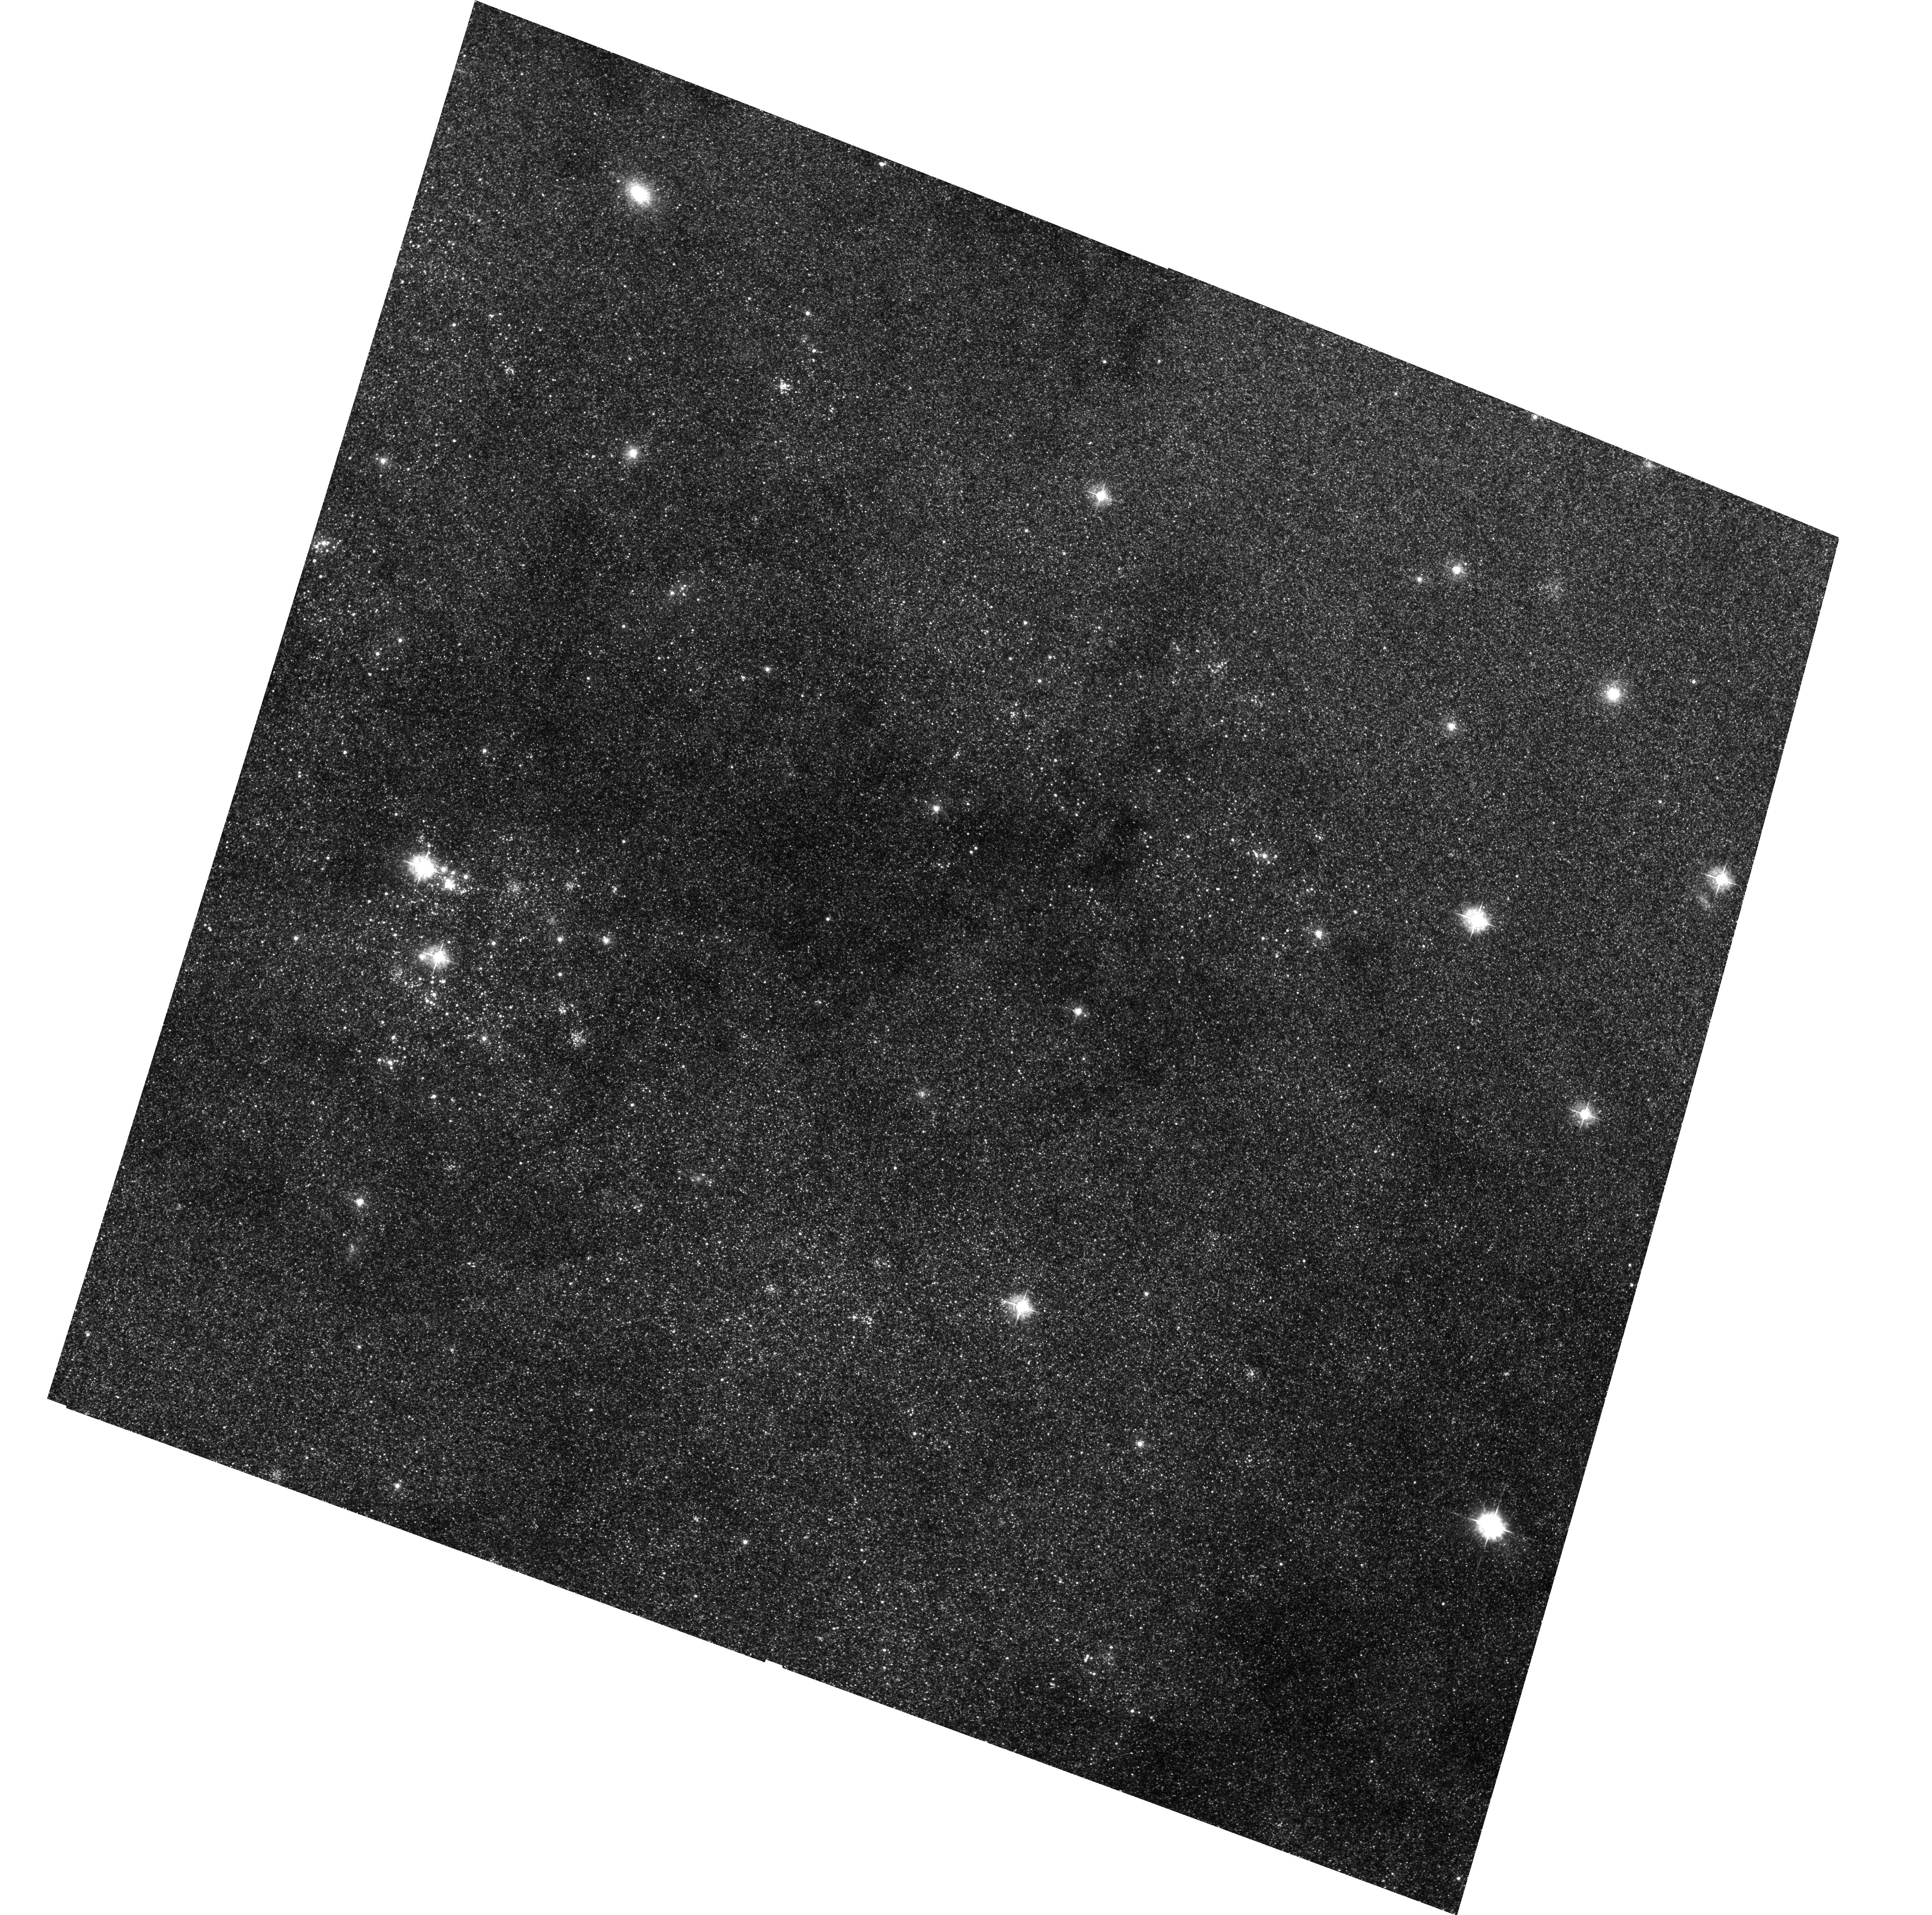
Target: M31-T6
Instrument: ACS/WFC
Filter: F435W
Exposure: 1.2 h
Observation ID: hst_9087_11_acs_wfc_f435w_j6d511

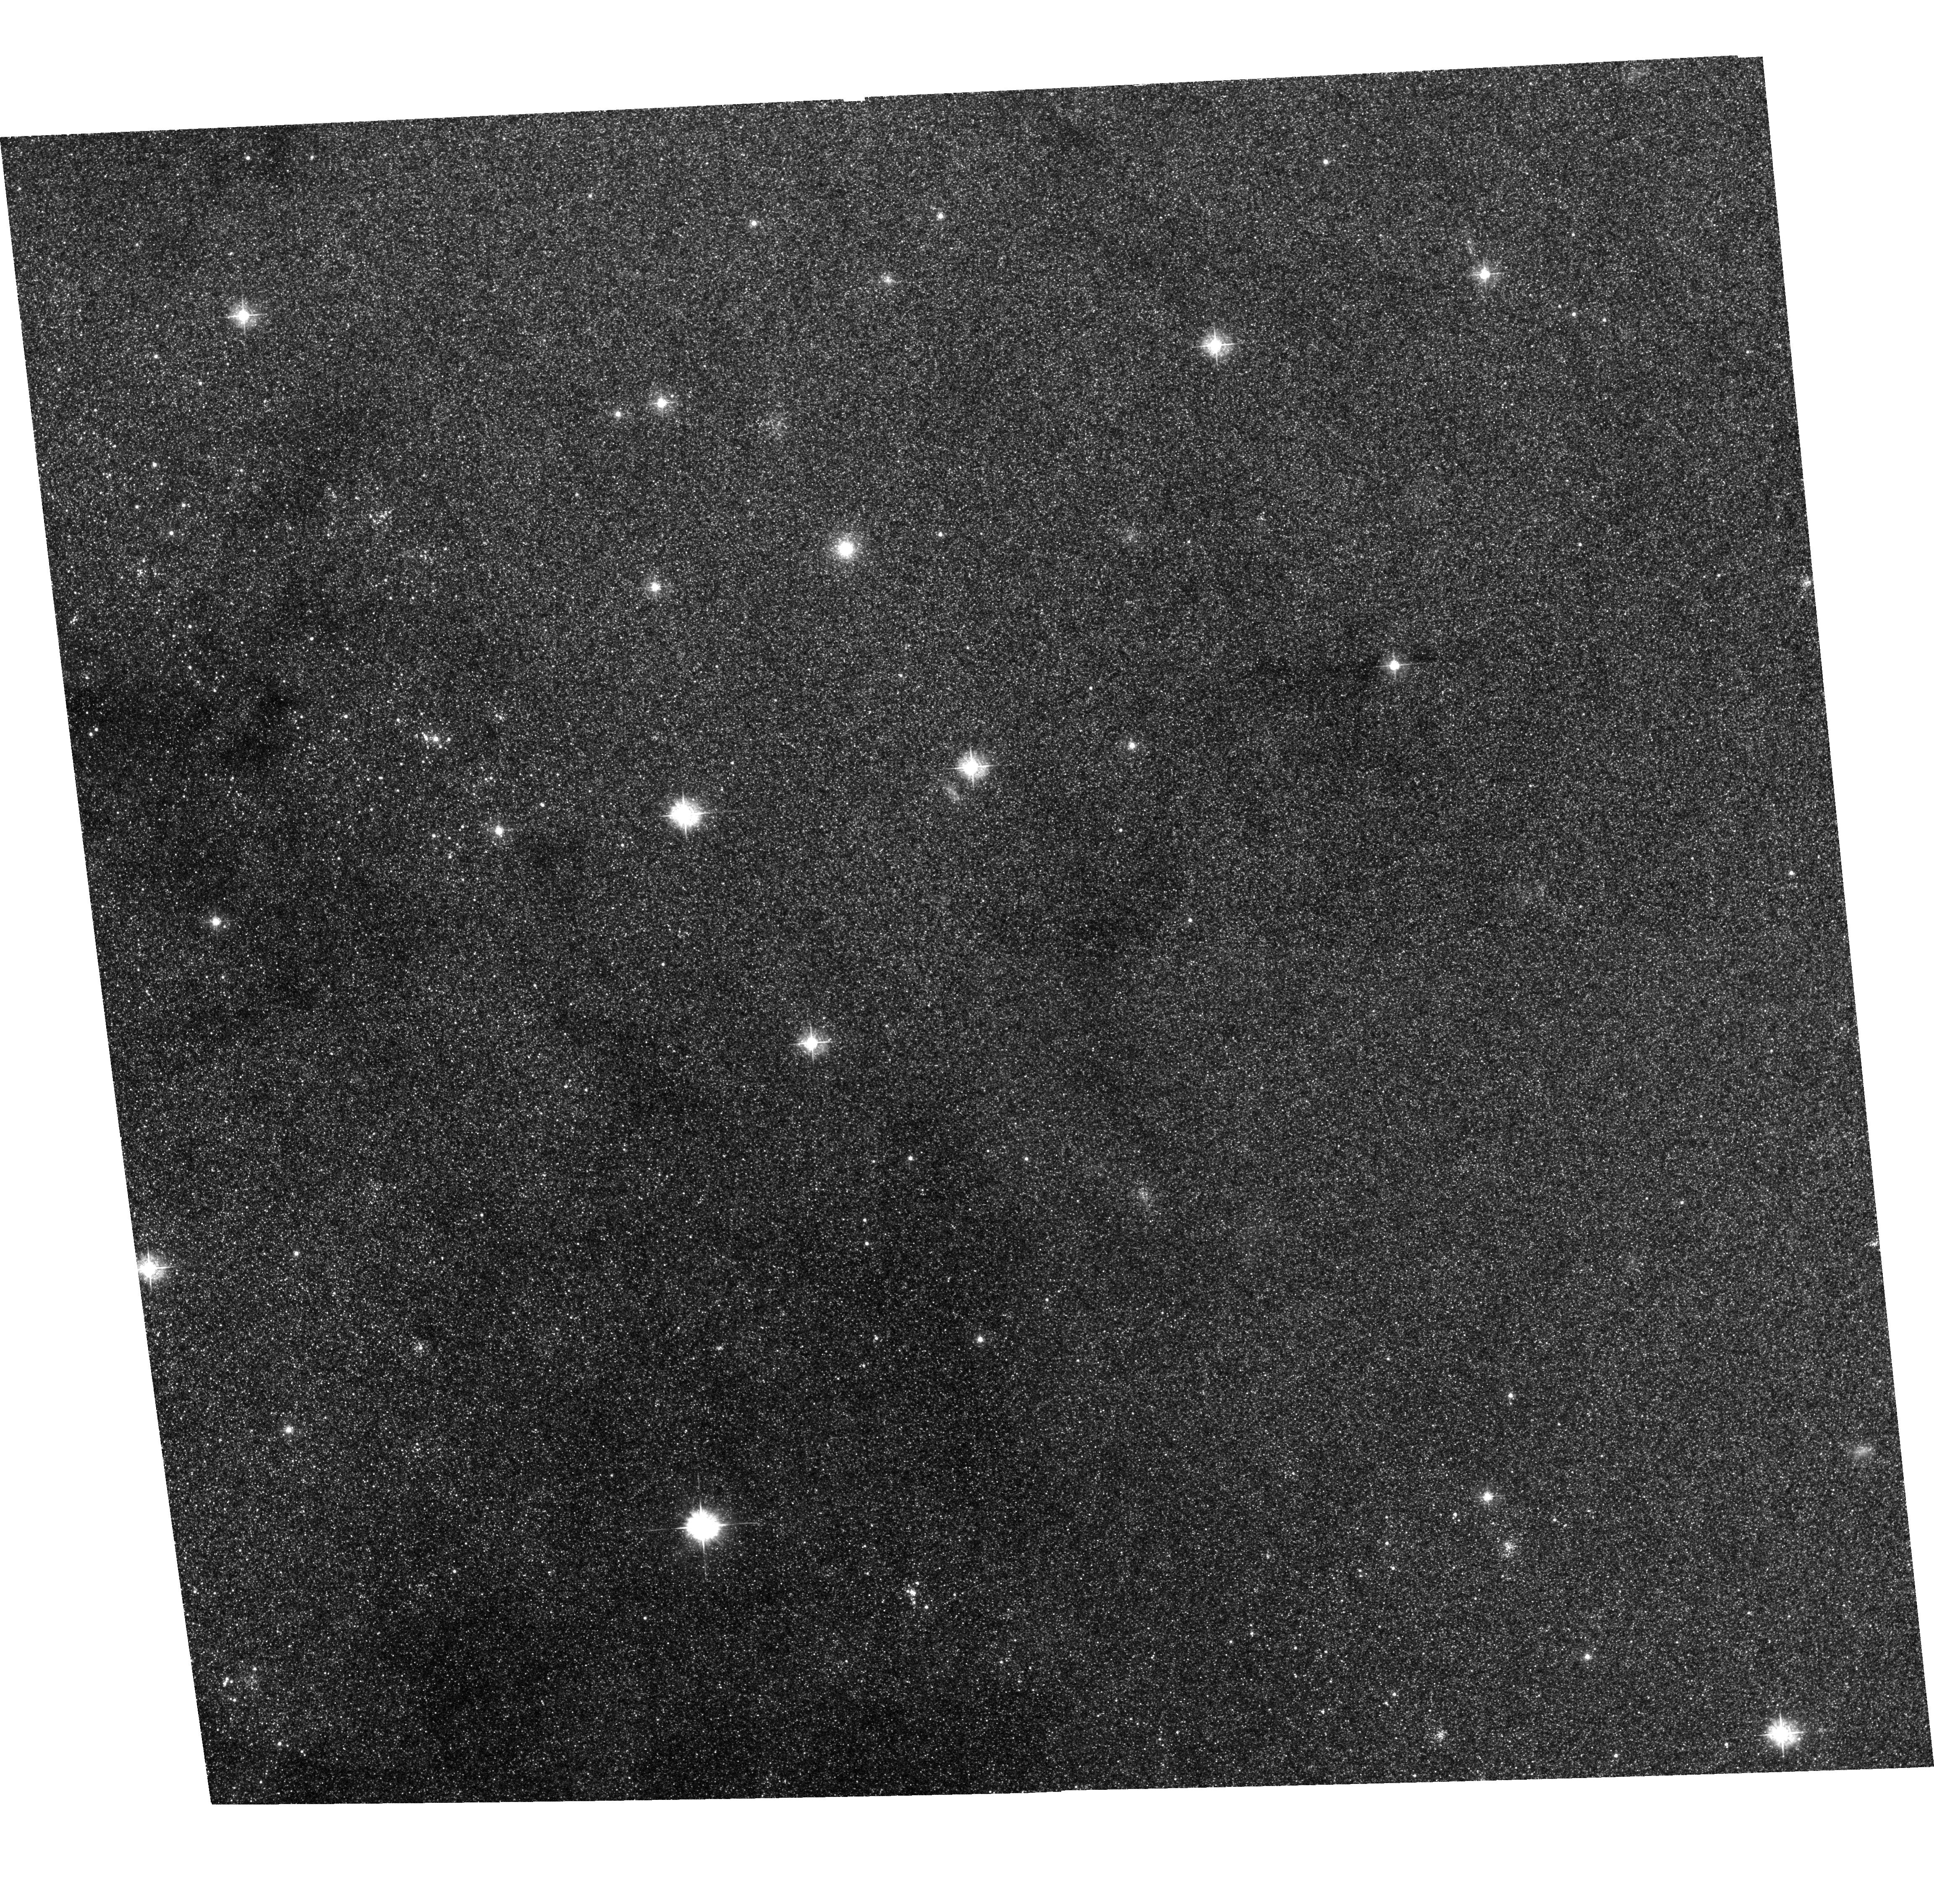
Target: M31-T5
Instrument: ACS/WFC
Filter: F435W
Exposure: 1.2 h
Observation ID: hst_9087_10_acs_wfc_f435w_j6d510

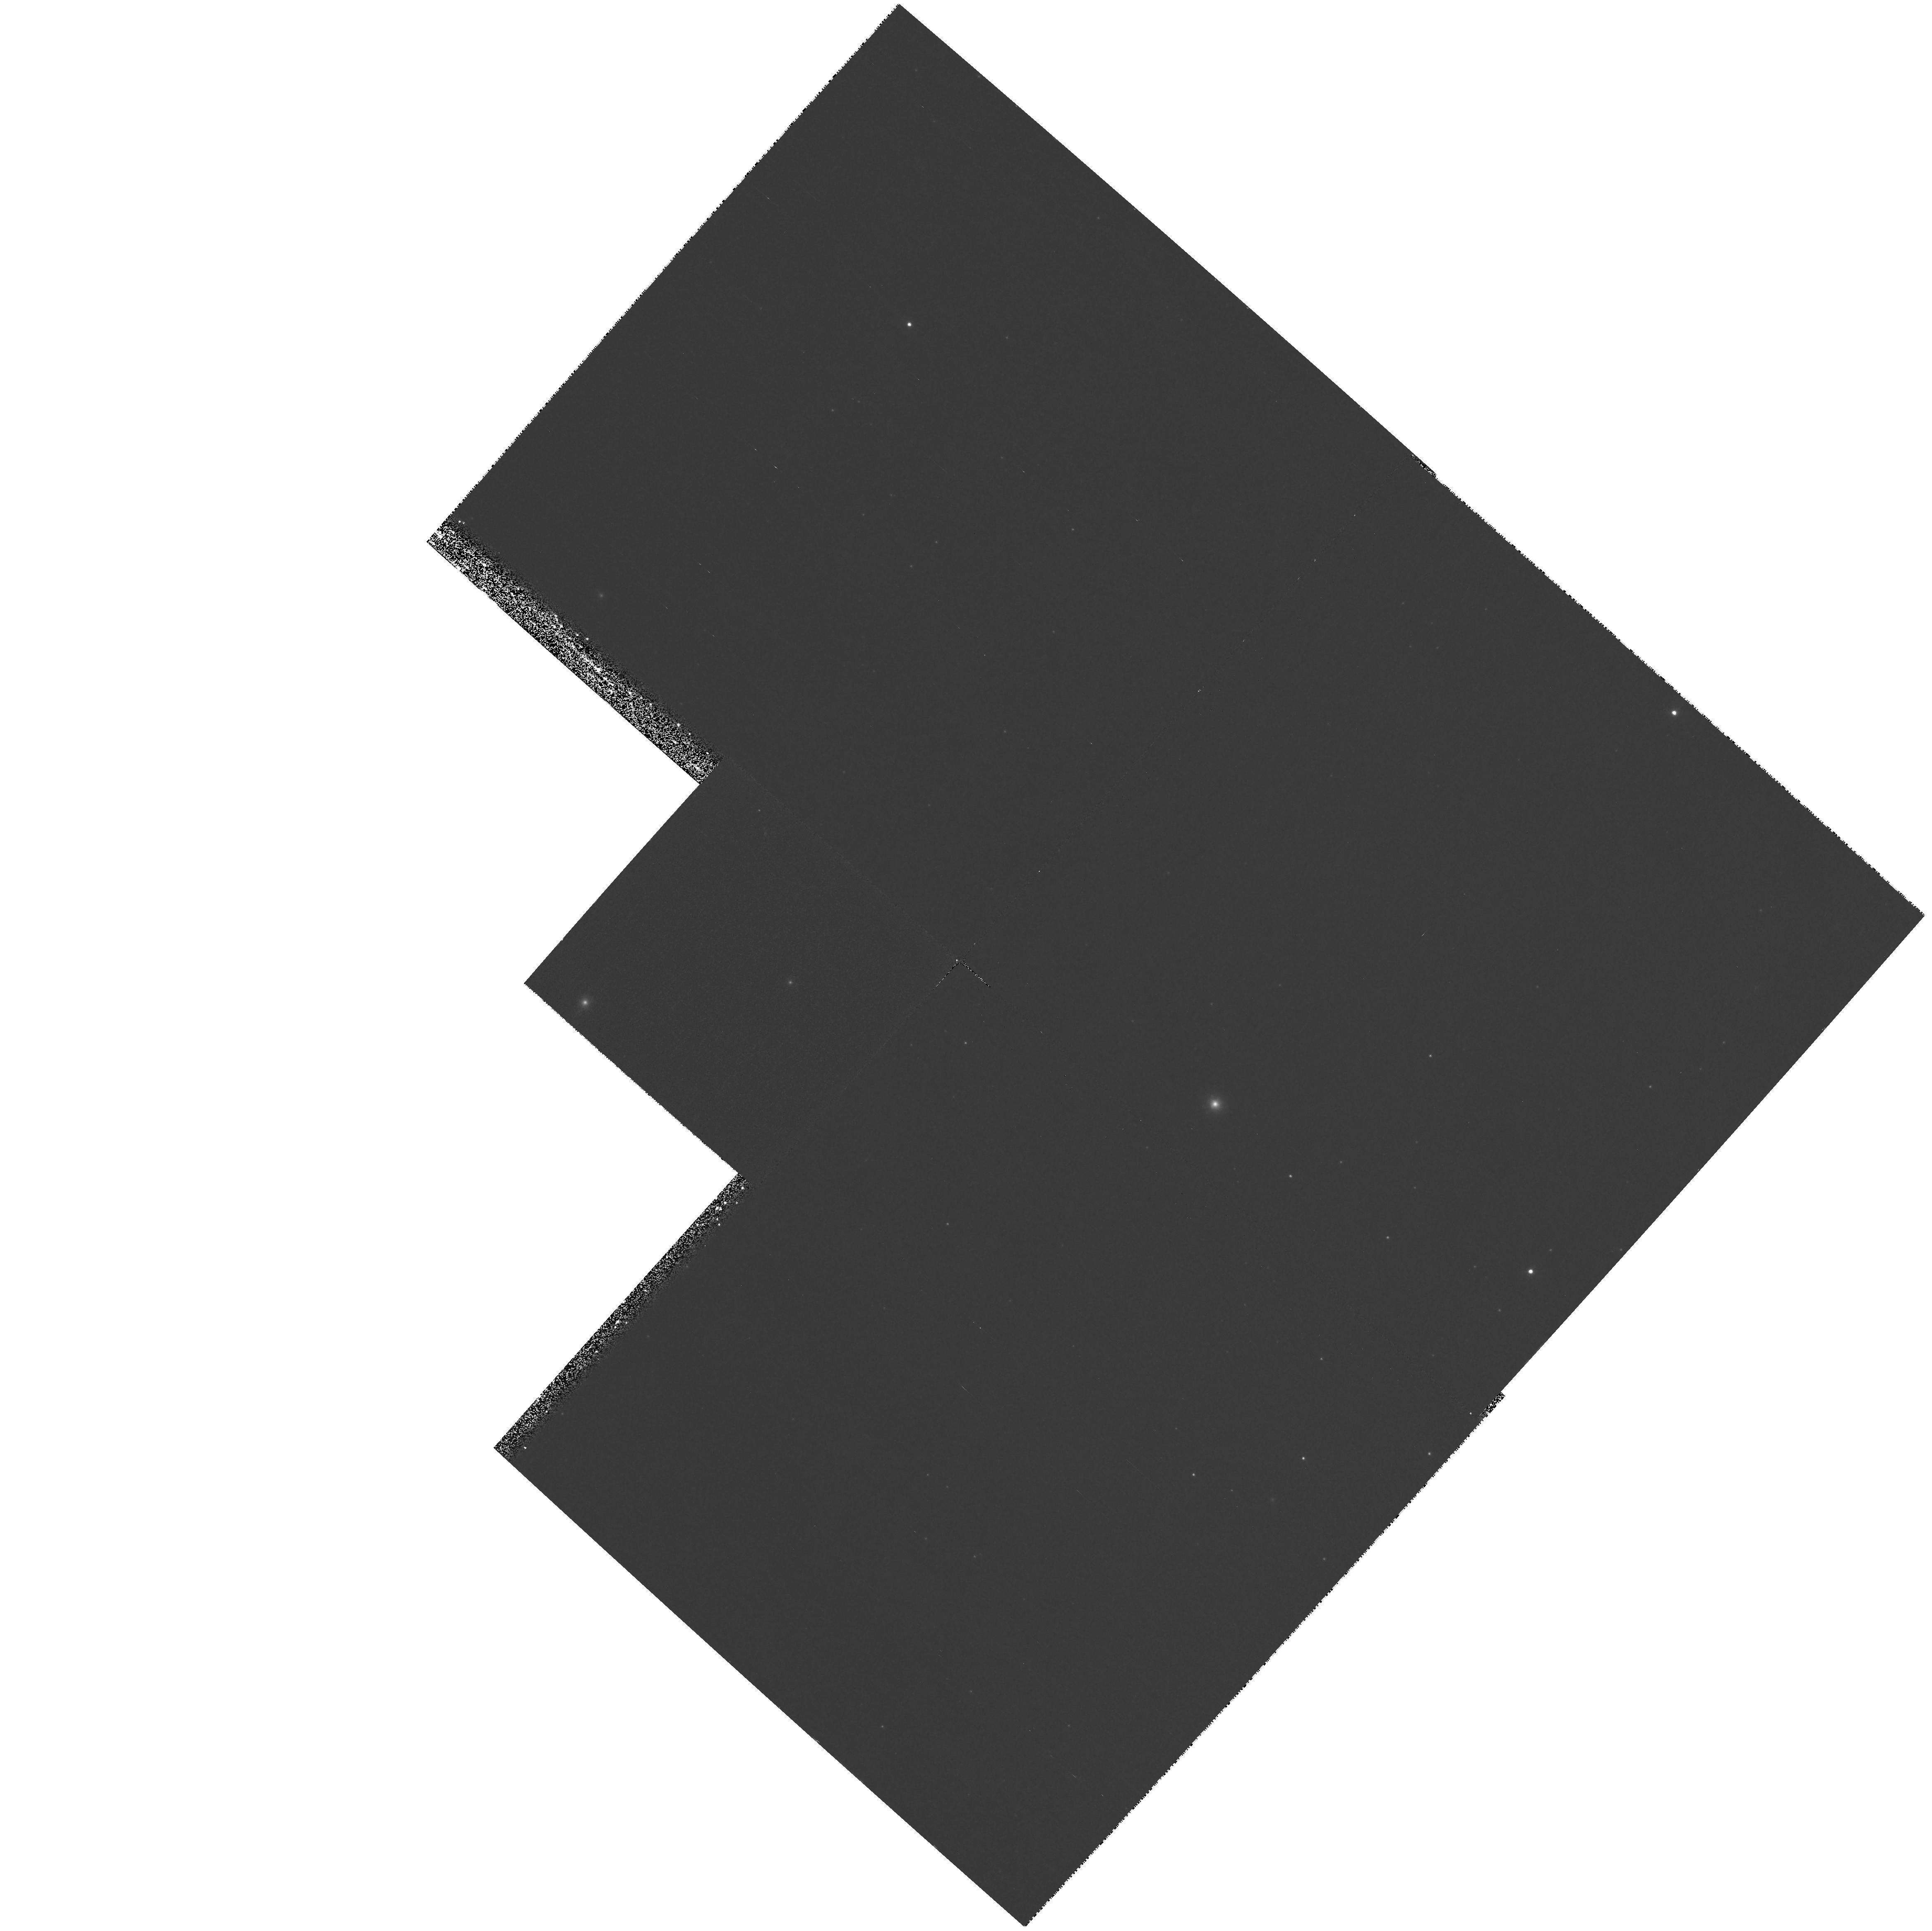
Target: M31-T2
Instrument: WFPC2/PC
Filter: F336W
Exposure: 1.1 h
Observation ID: hst_9087_04_wfpc2_pc_f336w_u6d504

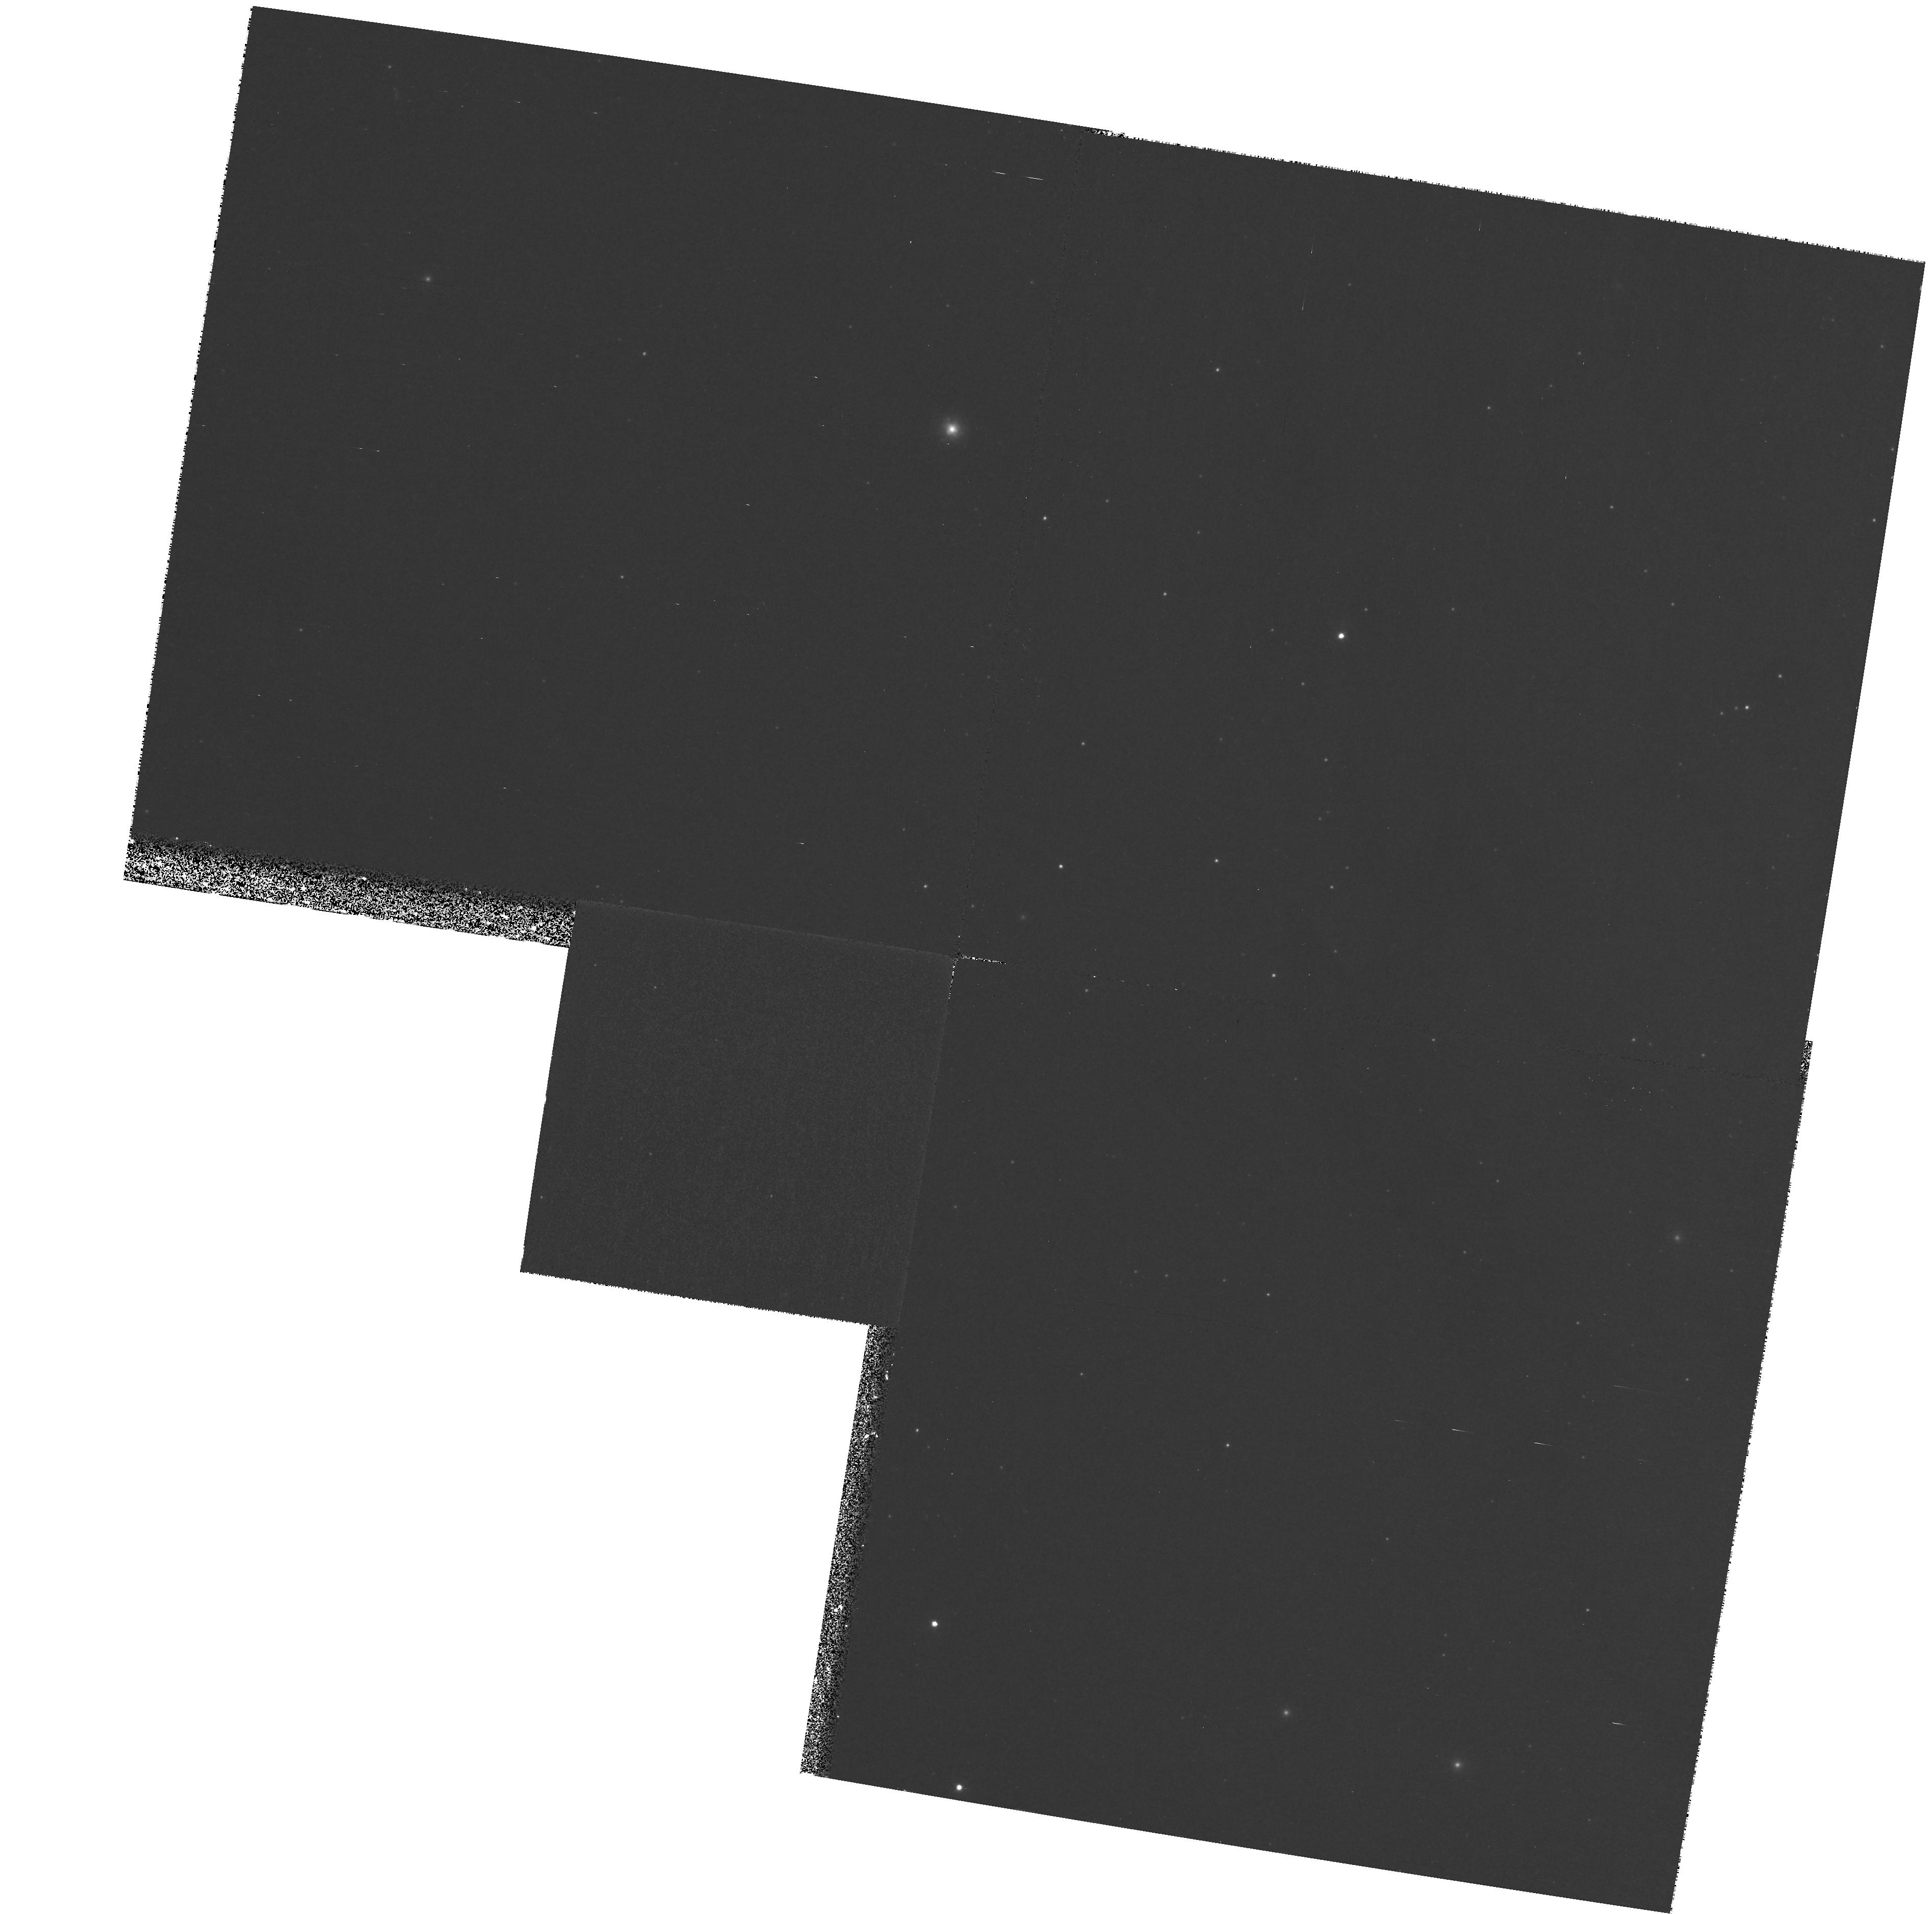
Target: M31-T3
Instrument: WFPC2/PC
Filter: F336W
Exposure: 1.1 h
Observation ID: hst_9087_05_wfpc2_pc_f336w_u6d505

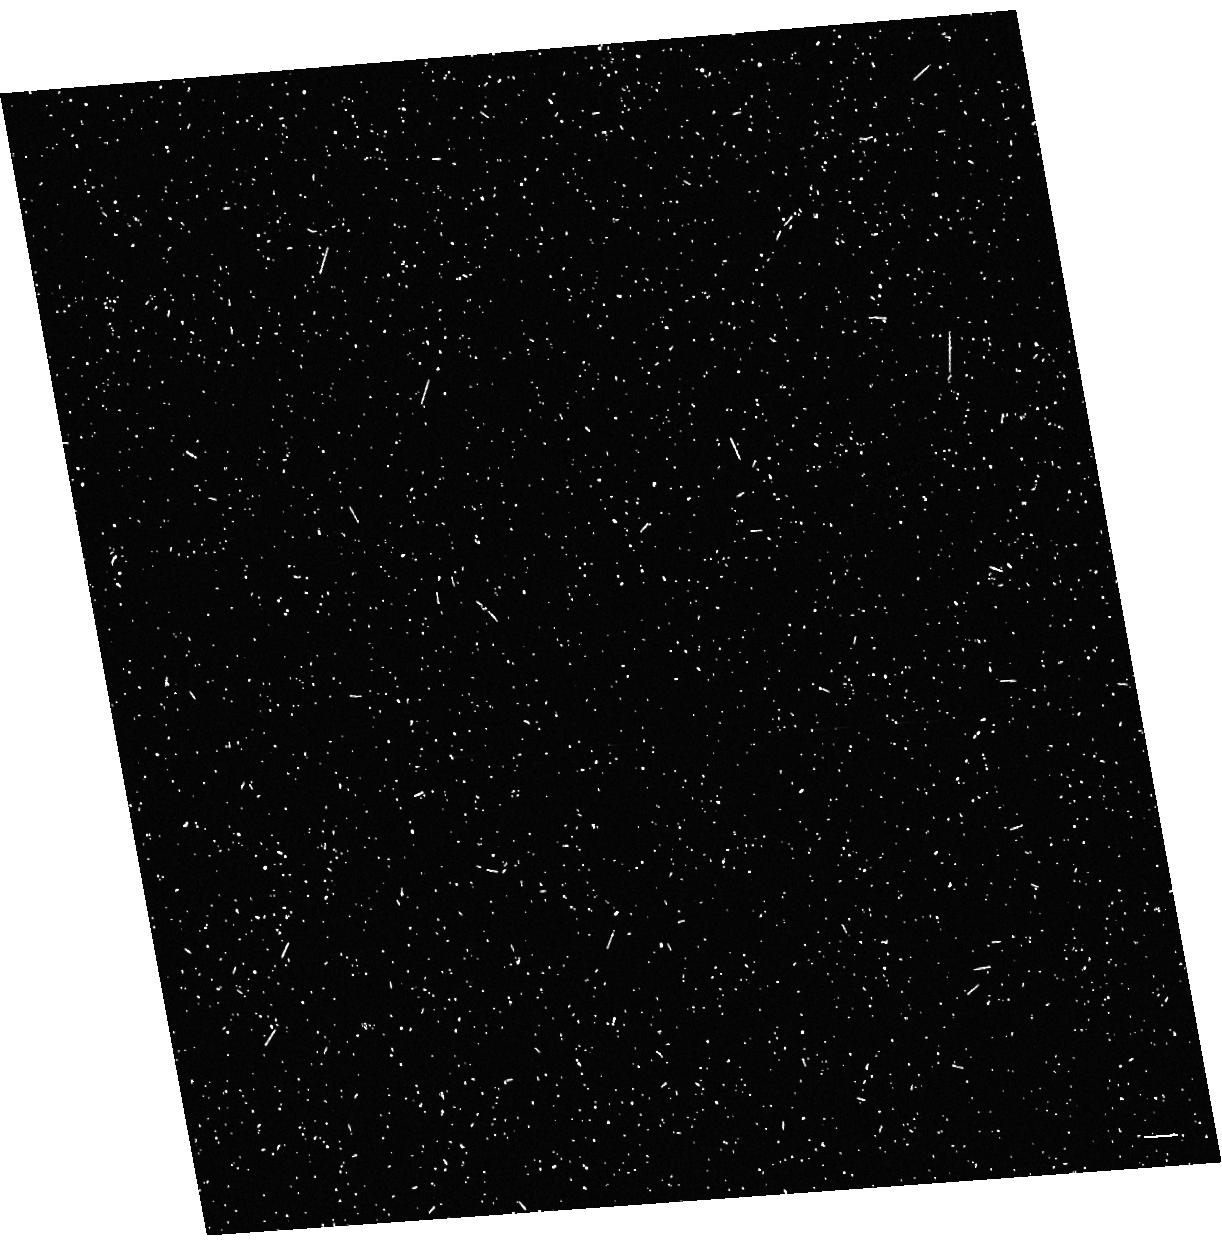
Target: field at RA 10.478°, Dec 40.947°
Instrument: ACS/HRC
Filter: F220W
Exposure: 7 min
Observation ID: hst_9087_10_acs_hrc_f220w_j6d510

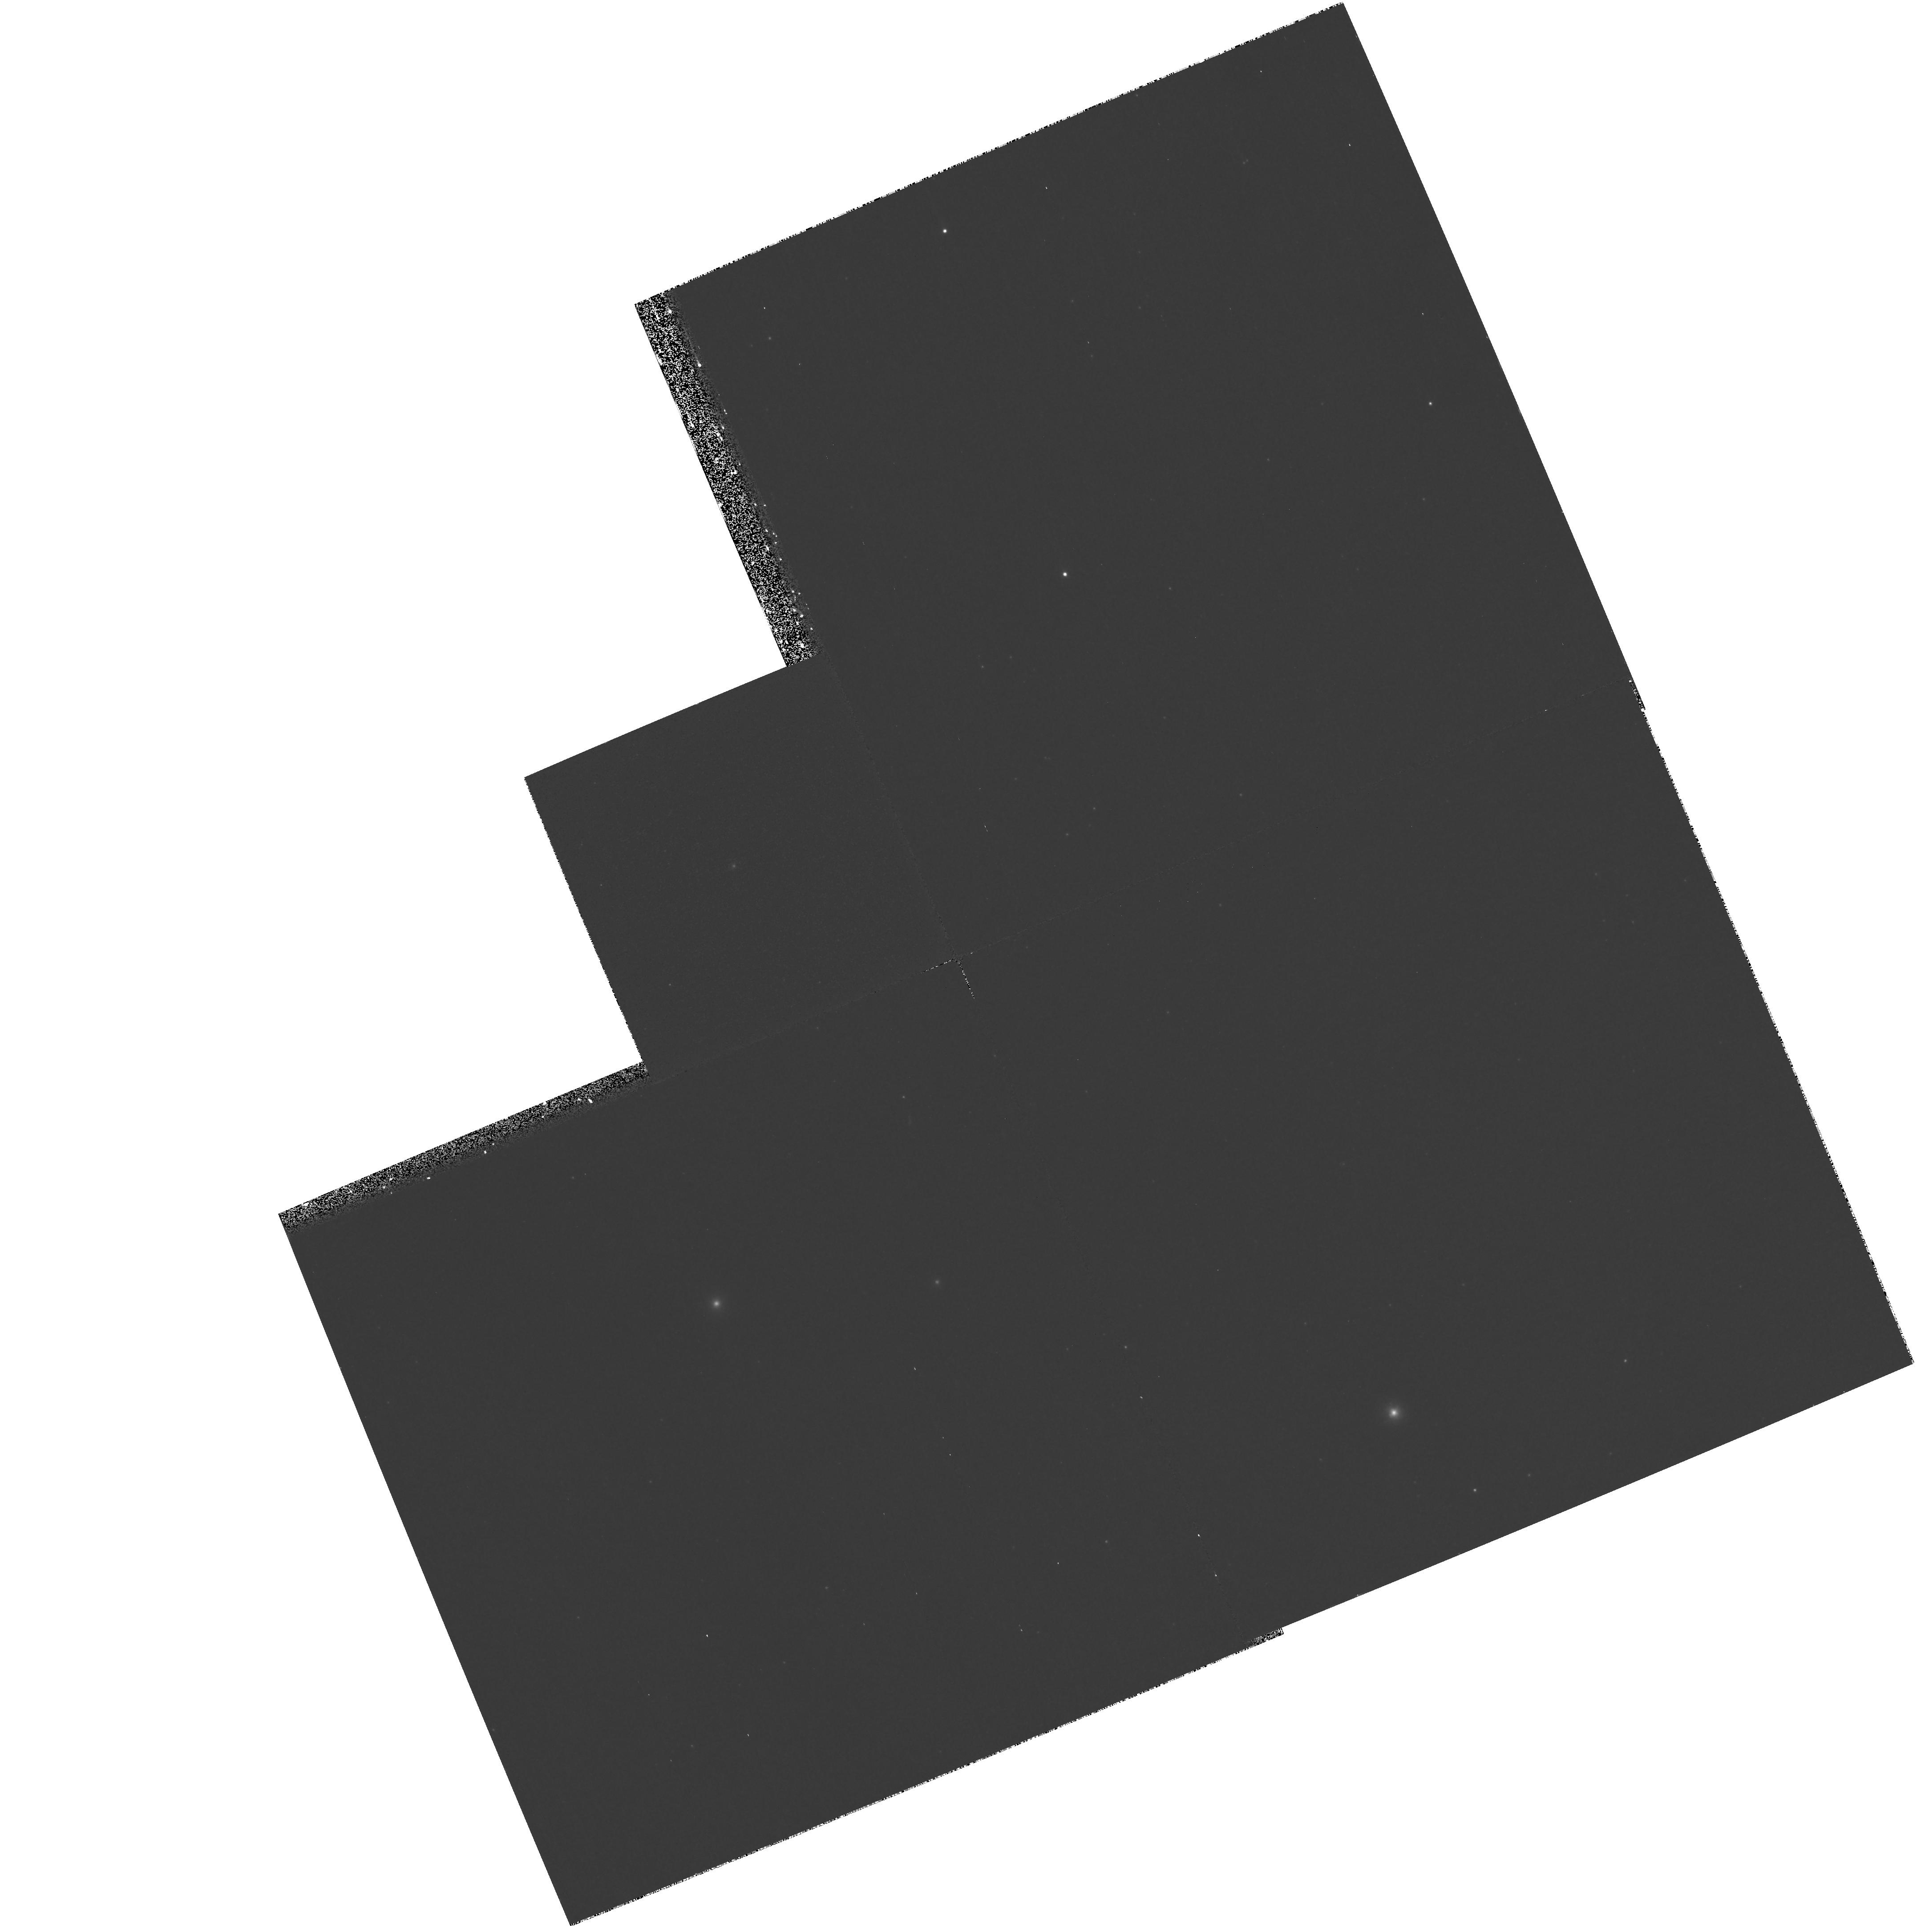
Target: M31-T4
Instrument: WFPC2/PC
Filter: F336W
Exposure: 1.1 h
Observation ID: hst_9087_07_wfpc2_pc_f336w_u6d507

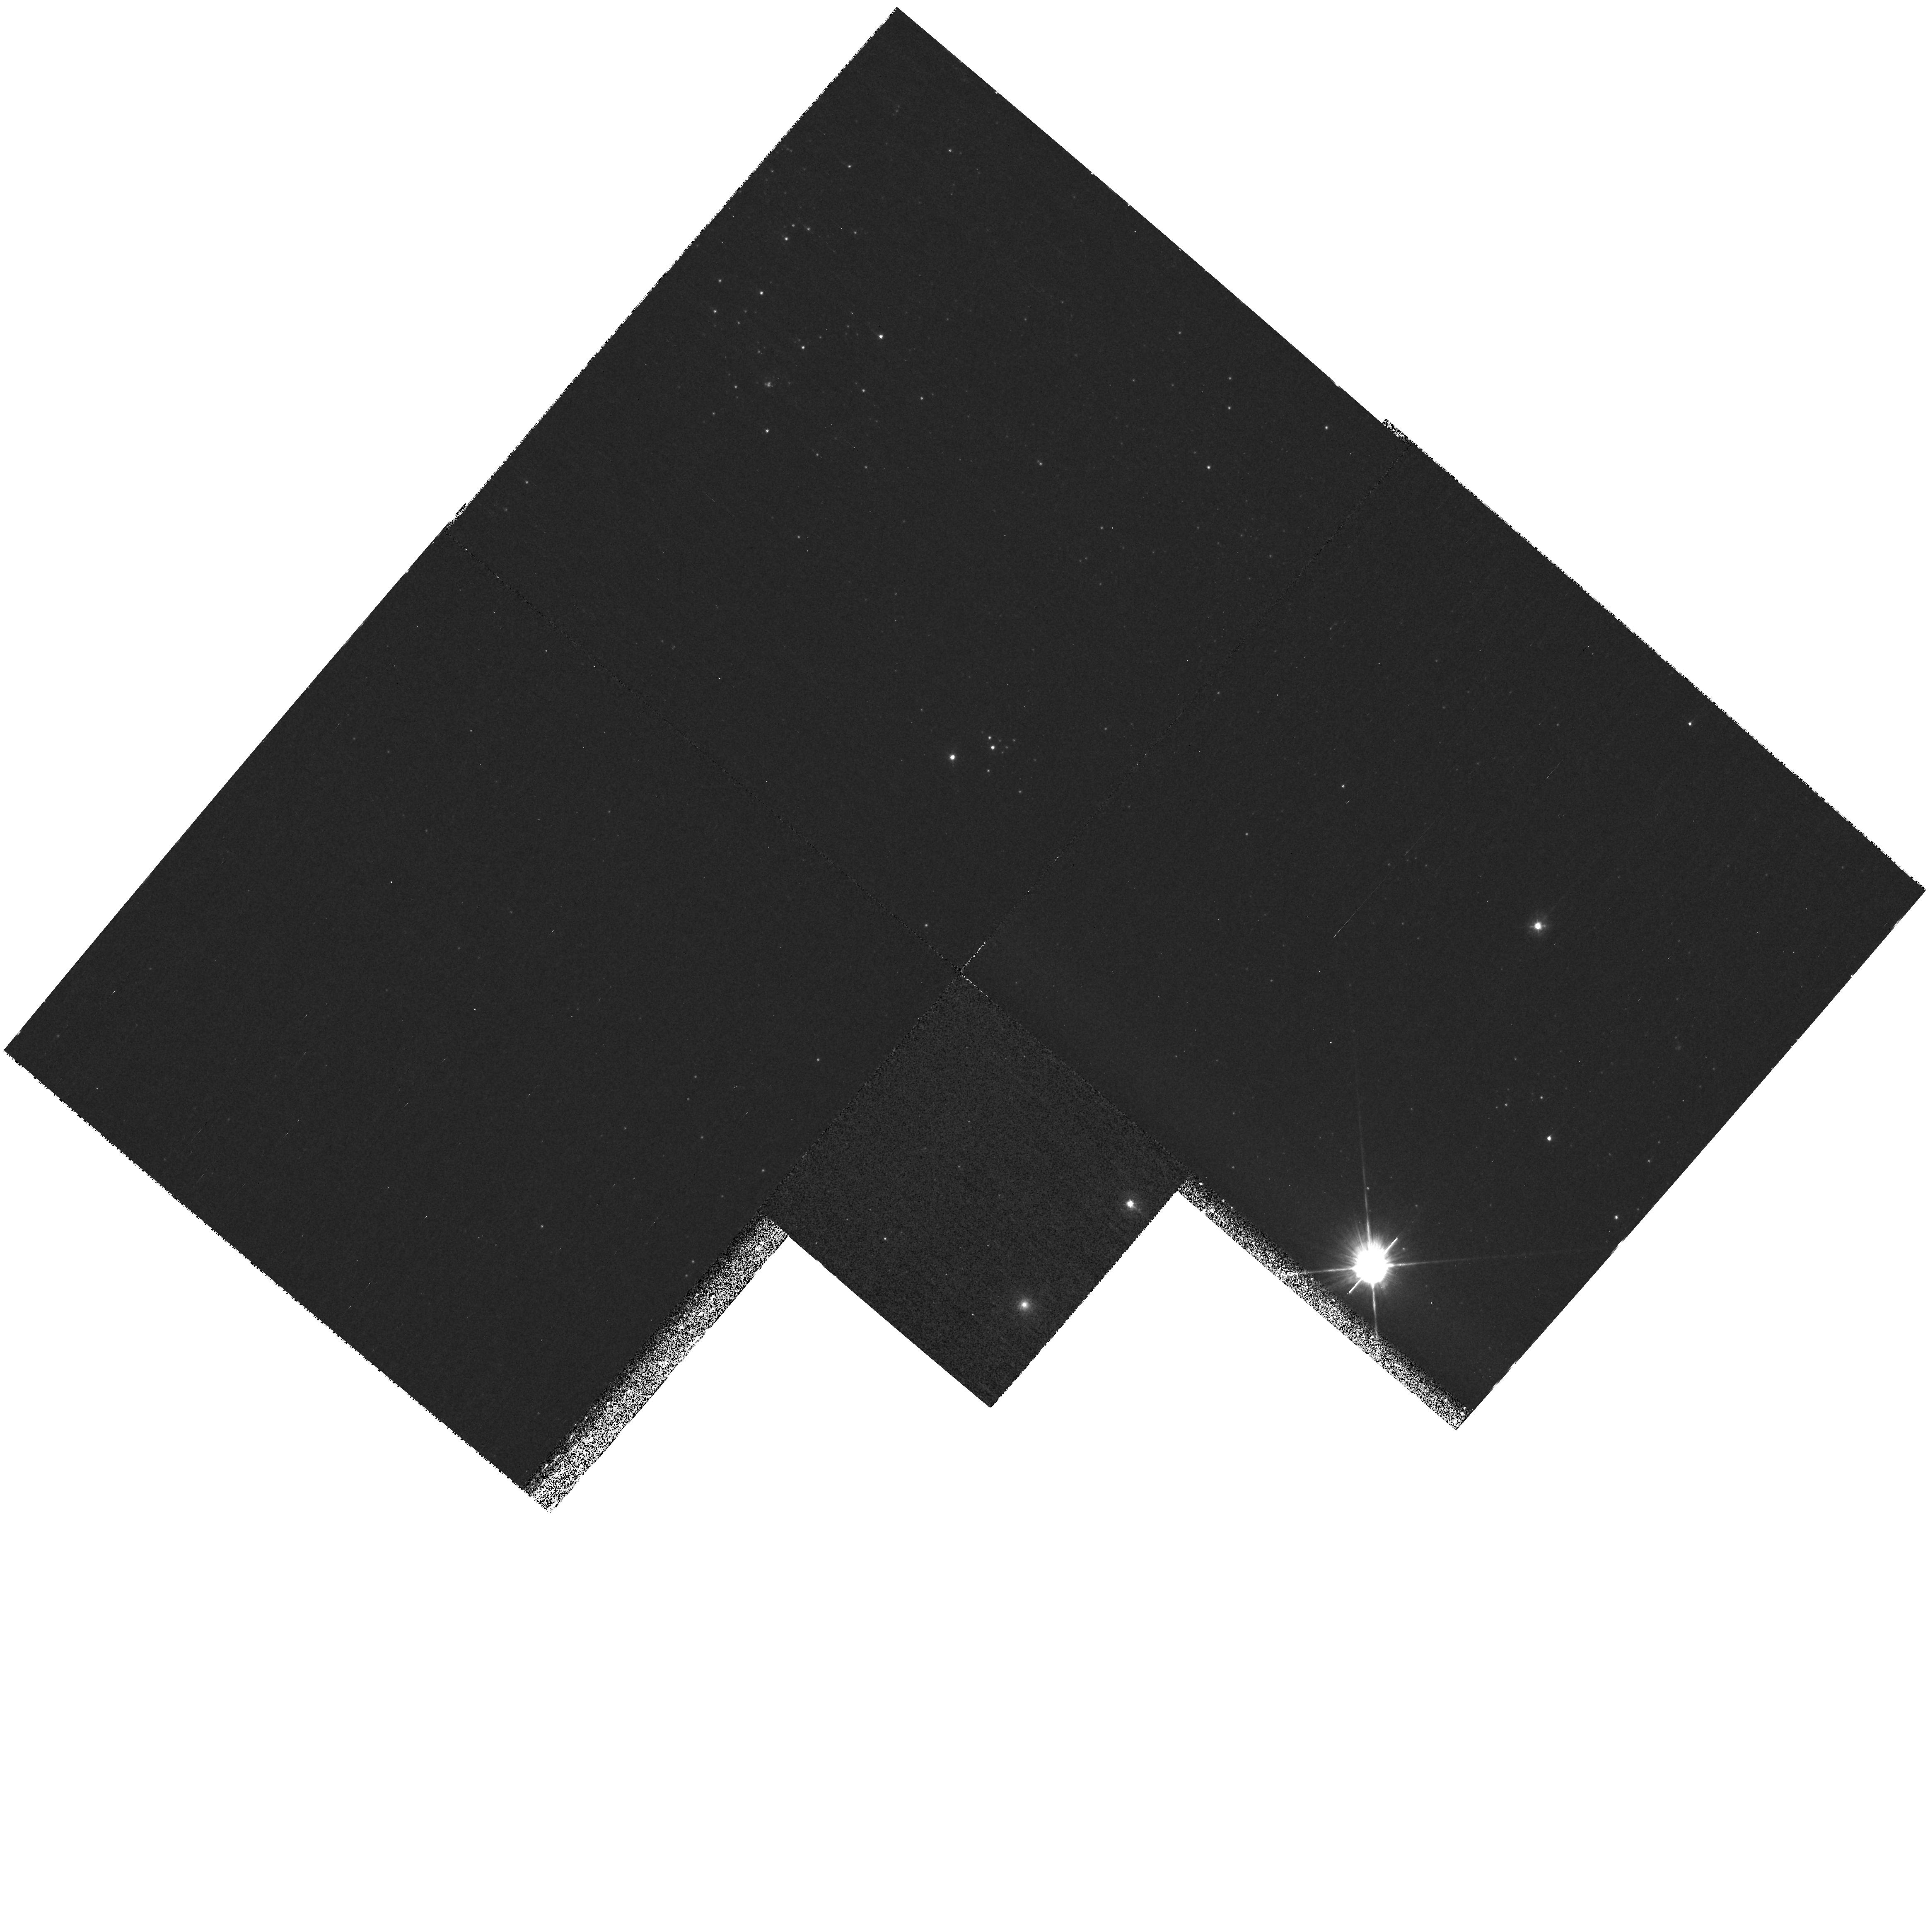
Target: M31-T1
Instrument: WFPC2/PC
Filter: F336W
Exposure: 1.1 h
Observation ID: hst_9087_02_wfpc2_pc_f336w_u6d502

Black Hole X-ray Transients and X-ray Binaries in M31 (PI: Garcia, Michael R.)

As part of the Chandra Guaranteed Time Observations (GTO) program, we are searching M31 for x-ray transients. A complimentary GO program to study supersoft x-ray sources in M31 has recently been approved, and it will significantly expand our ability to find x-ray transients in M31. The x-ray properties of these transient sources (spectra, variability) allow us to determine whether the accreting object is a black hole or a neutron star. We propose HST observations of these x-ray transients to determine the nature of the mass-losing star. Massive stars will show little (<2 mag) change in their UV luminosities during outbursts, while low-mass stars will show large (>5 mag) changes in their UV luminosities. By determining the nature of the primary (accreting) and secondary stars in these x-ray transients, we will have the first dataset that will allow the evolution of black hole and neutron star binaries to be studied in an external galaxy. As >70\ transients in the Milky Way (MW) contain black hole primaries, we expect that a major result will be an understanding of the formation of stellar mass black holes in another galaxy. Recent HST/DD observations of one M31 x-ray transient demonstrate that these observations are entirely feasible.